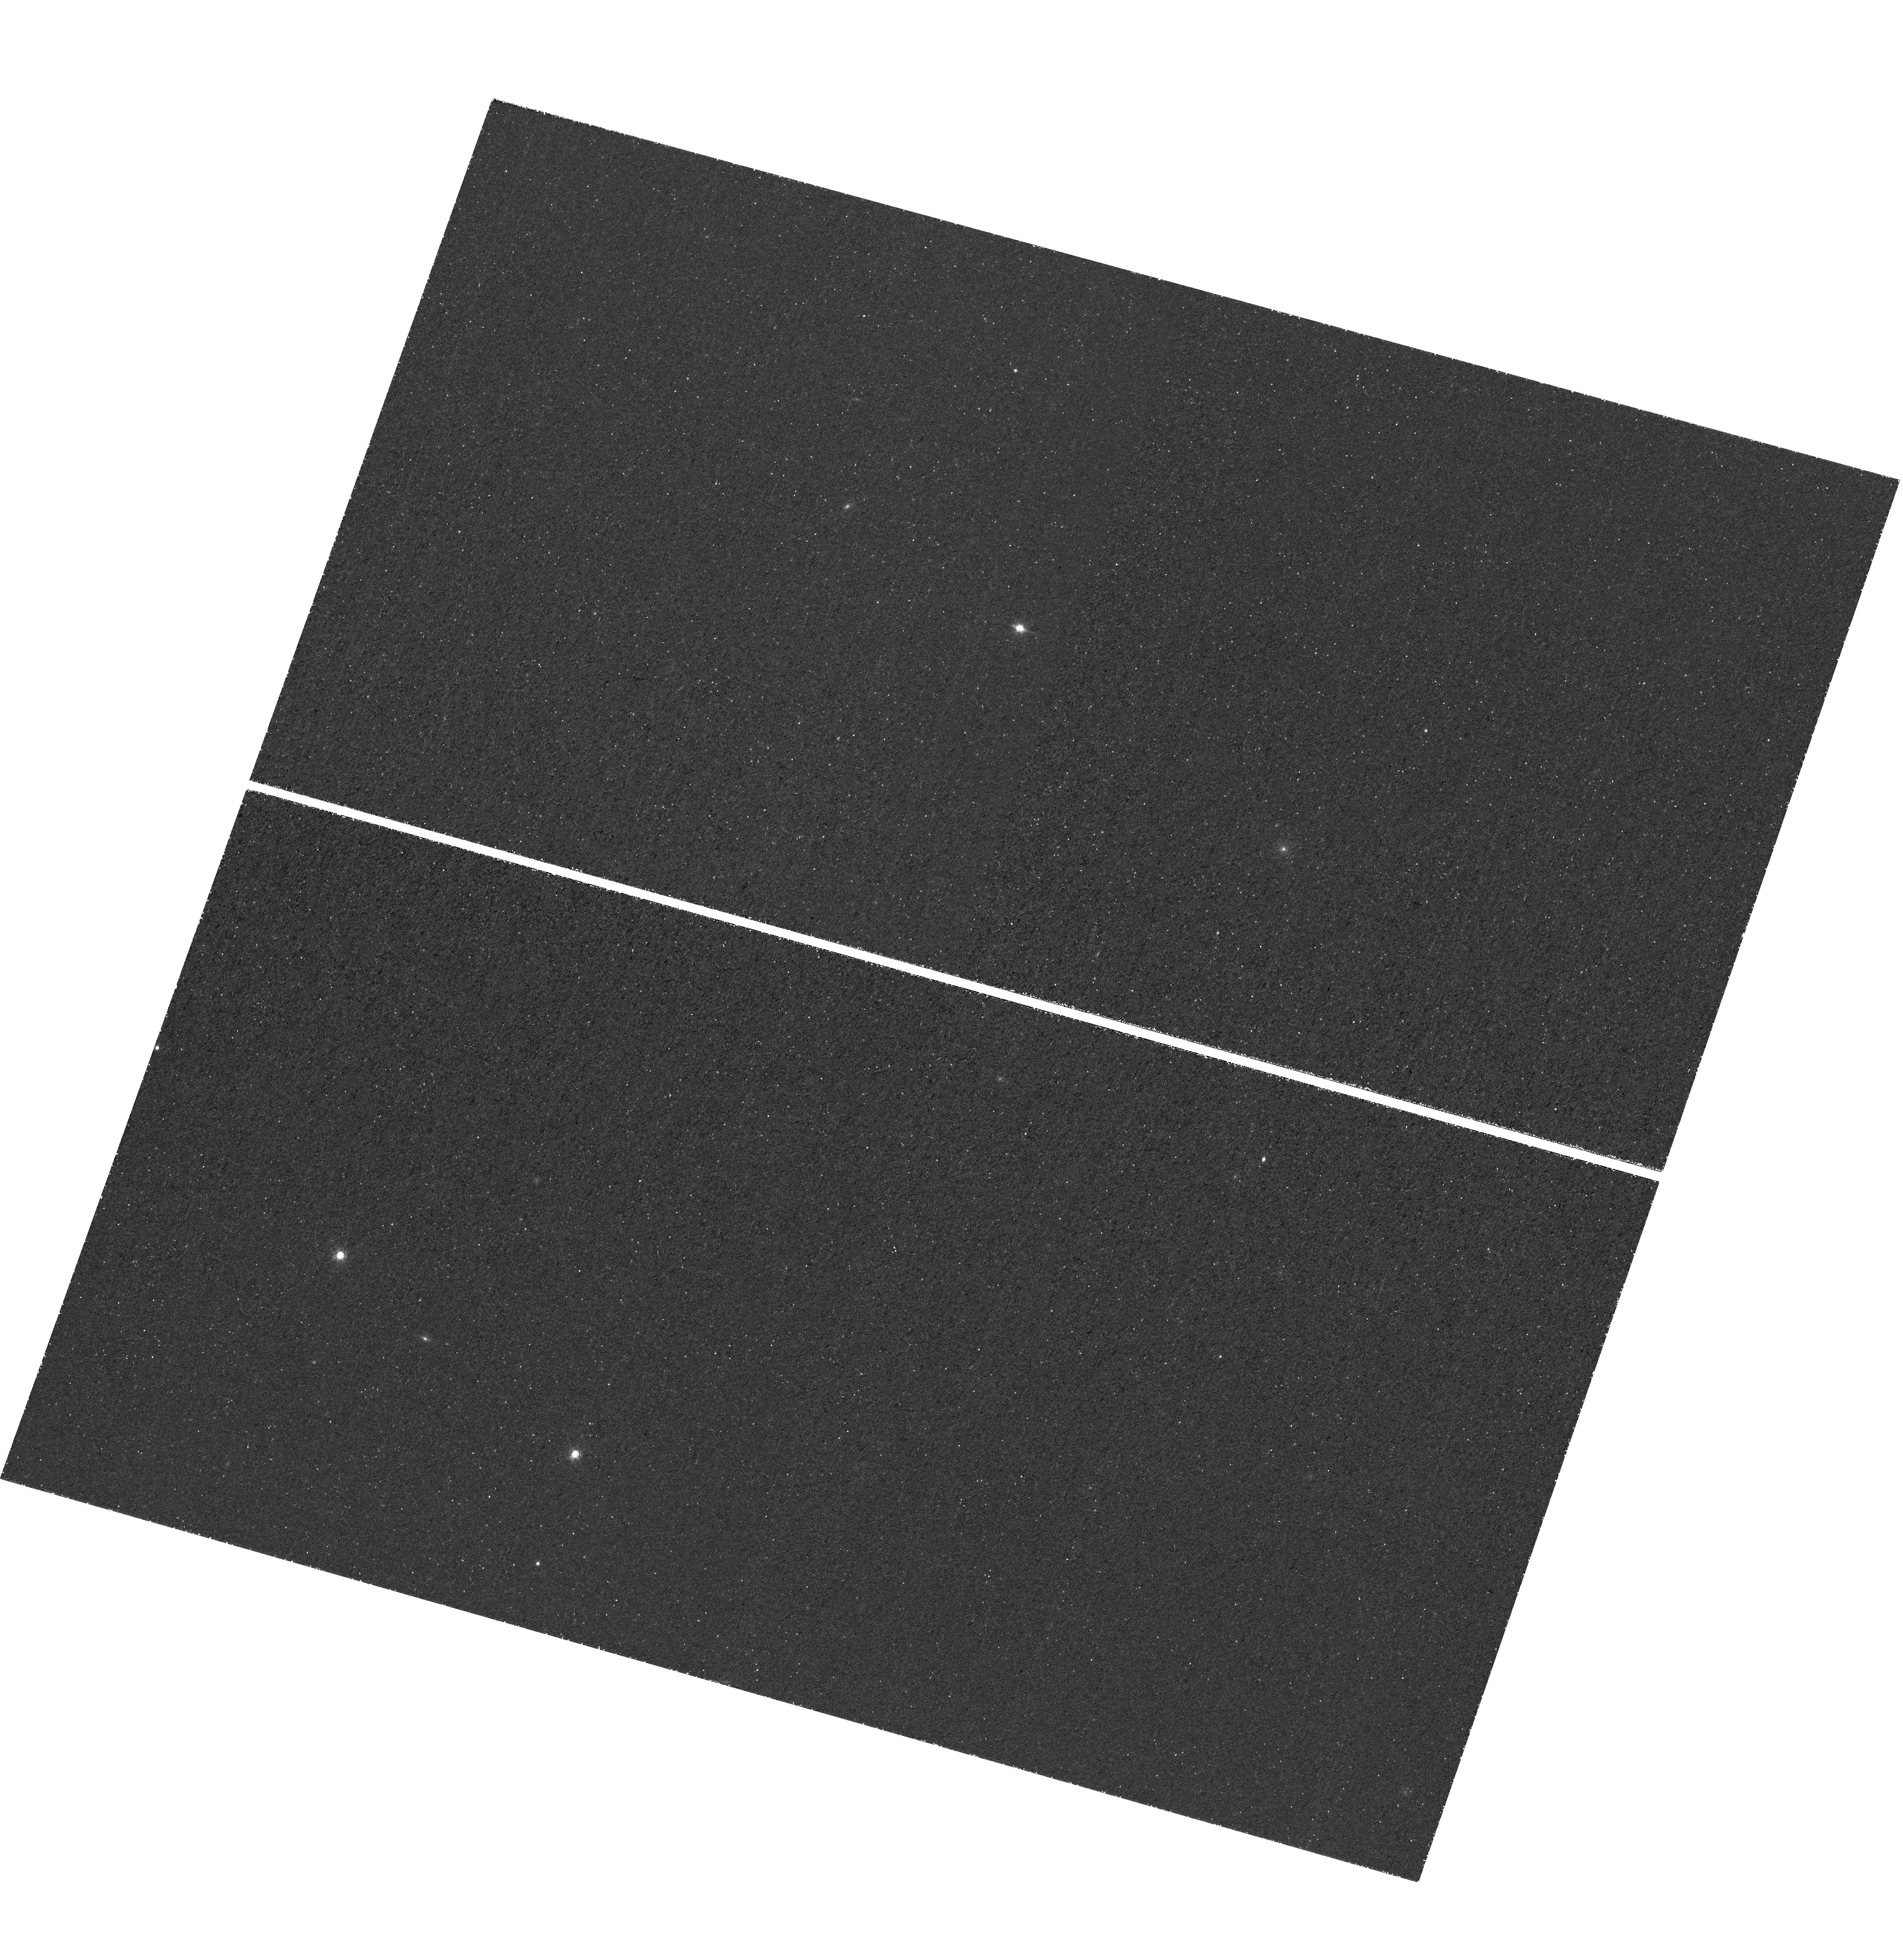
Target: J0923P0753. Instrument: WFC3/UVIS. Filter: FQ889N. Exposure: 2.3 h. Observation ID: hst_16665_67_wfc3_uvis_fq937n_ienx67

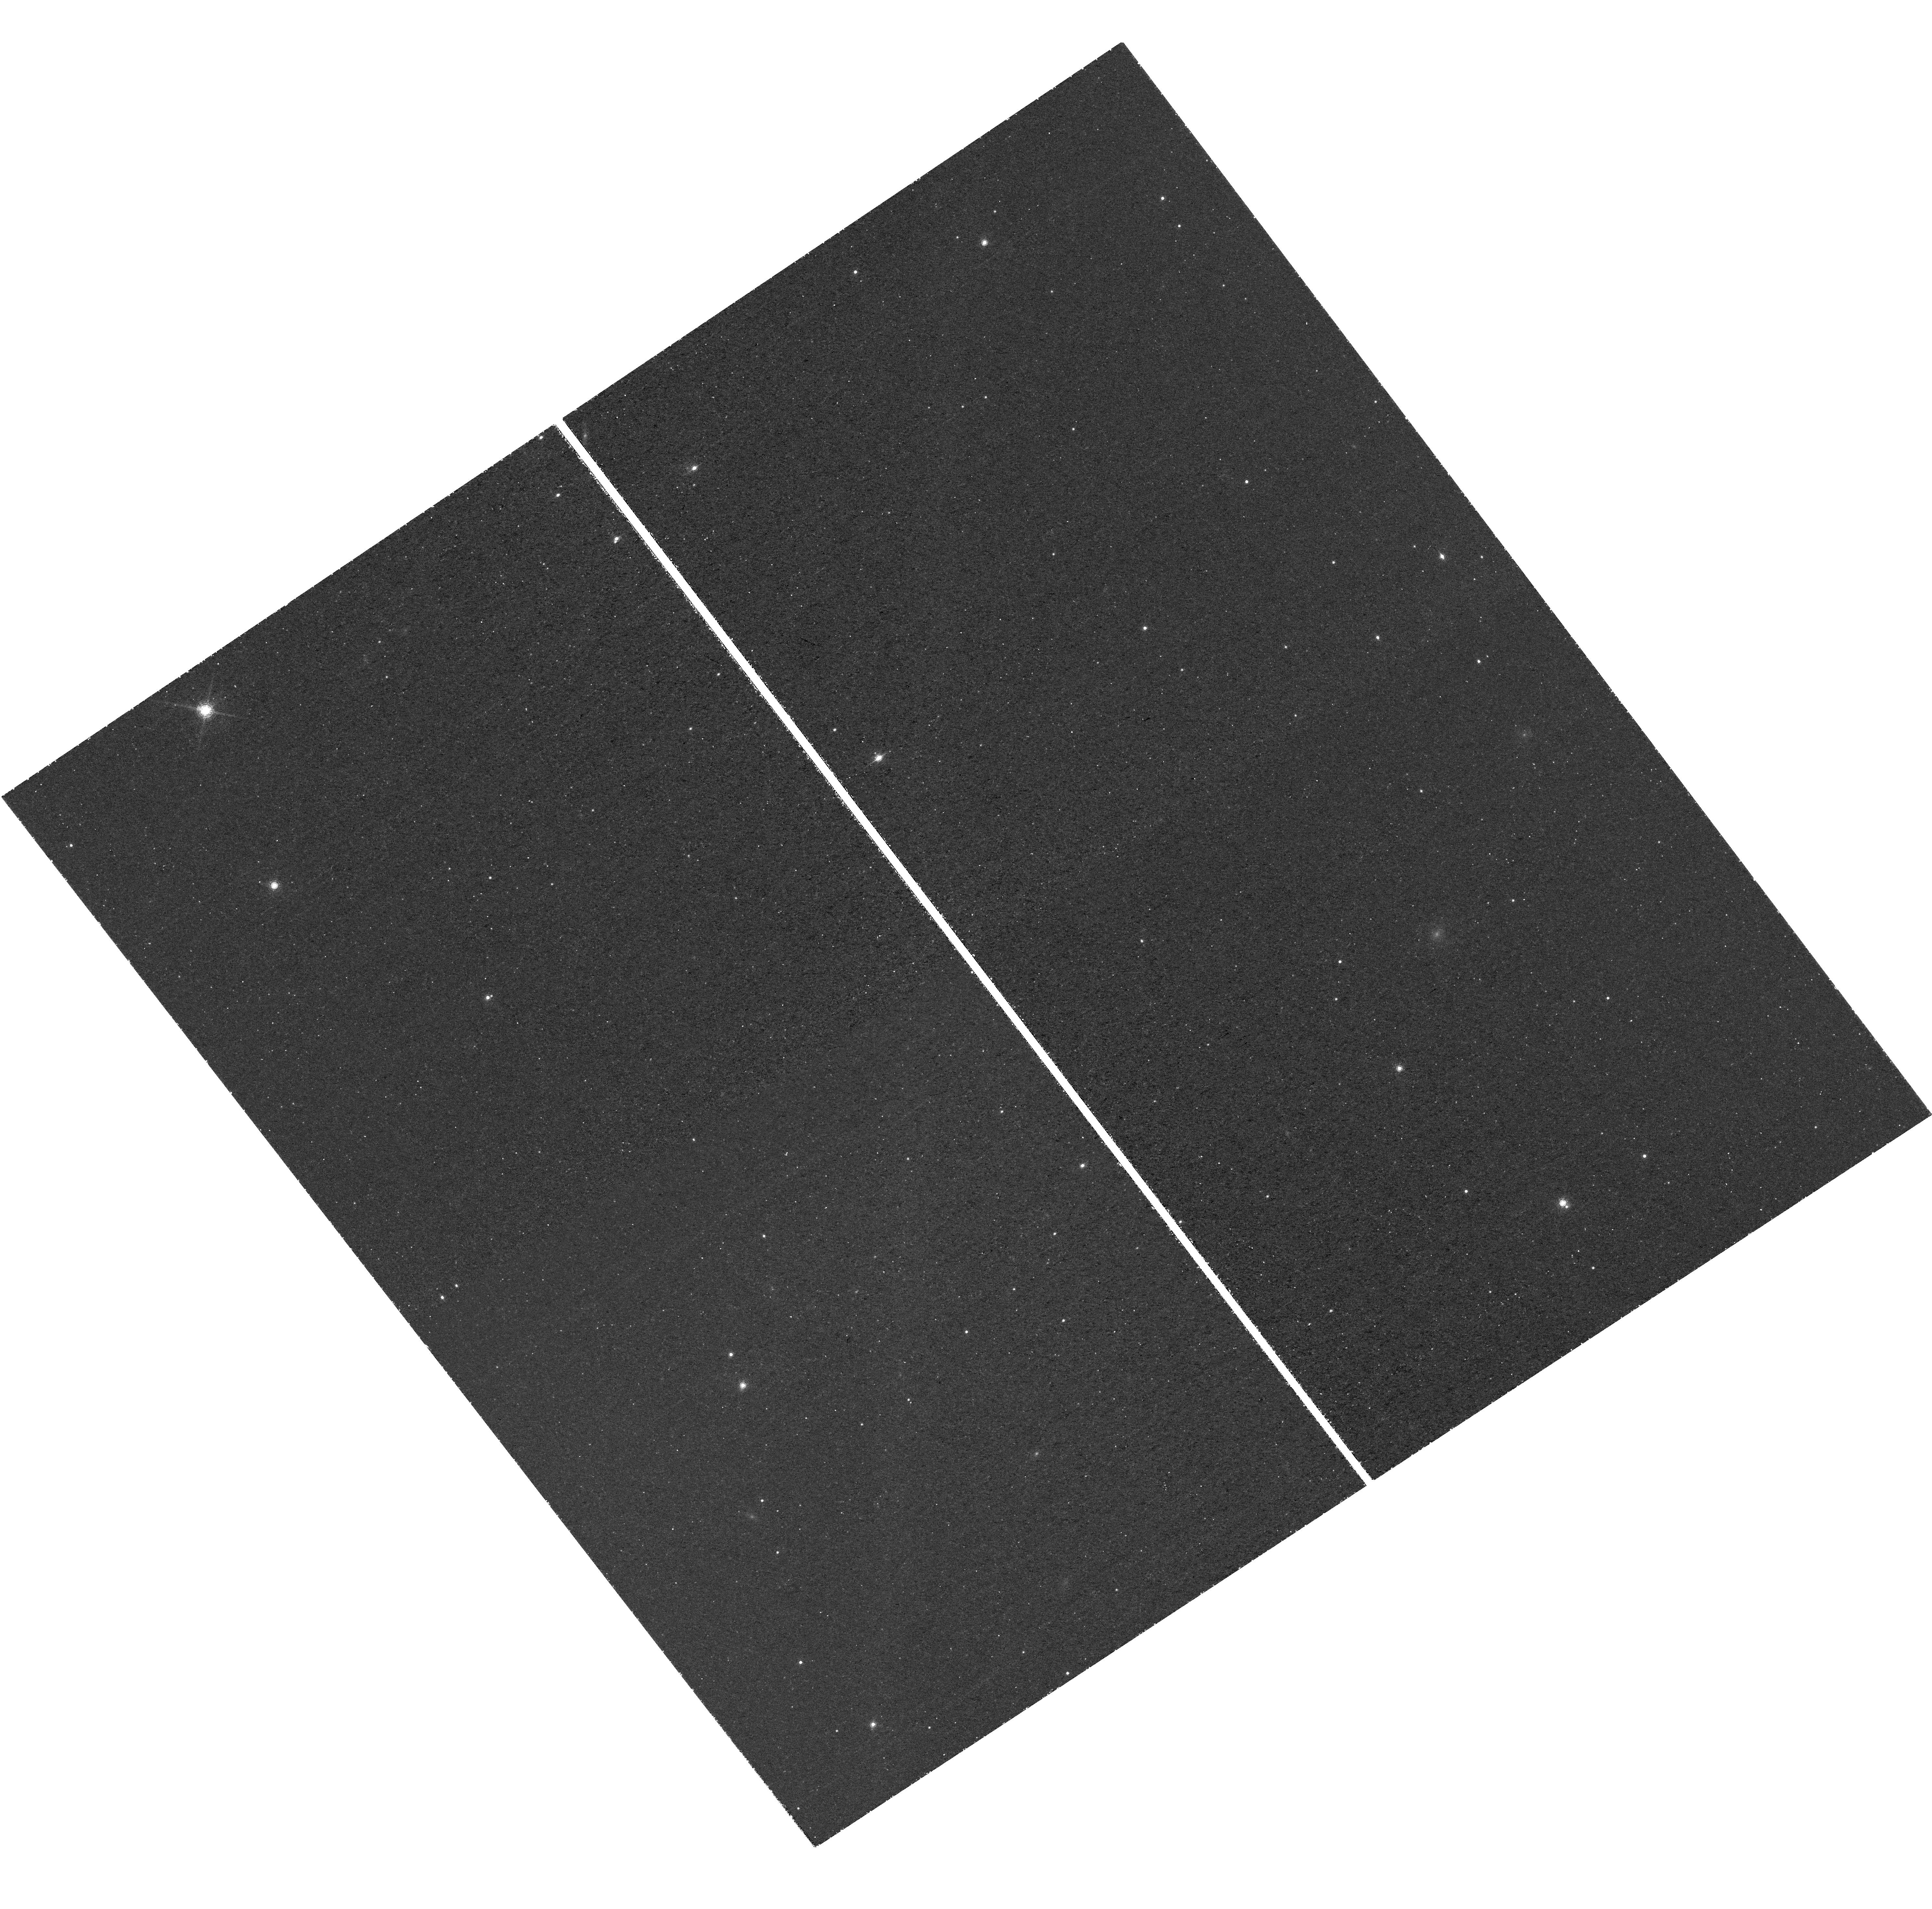
Target: J2002M3013. Instrument: WFC3/UVIS. Filter: FQ889N. Exposure: 2.3 h. Observation ID: hst_16665_23_wfc3_uvis_fq937n_ienx23

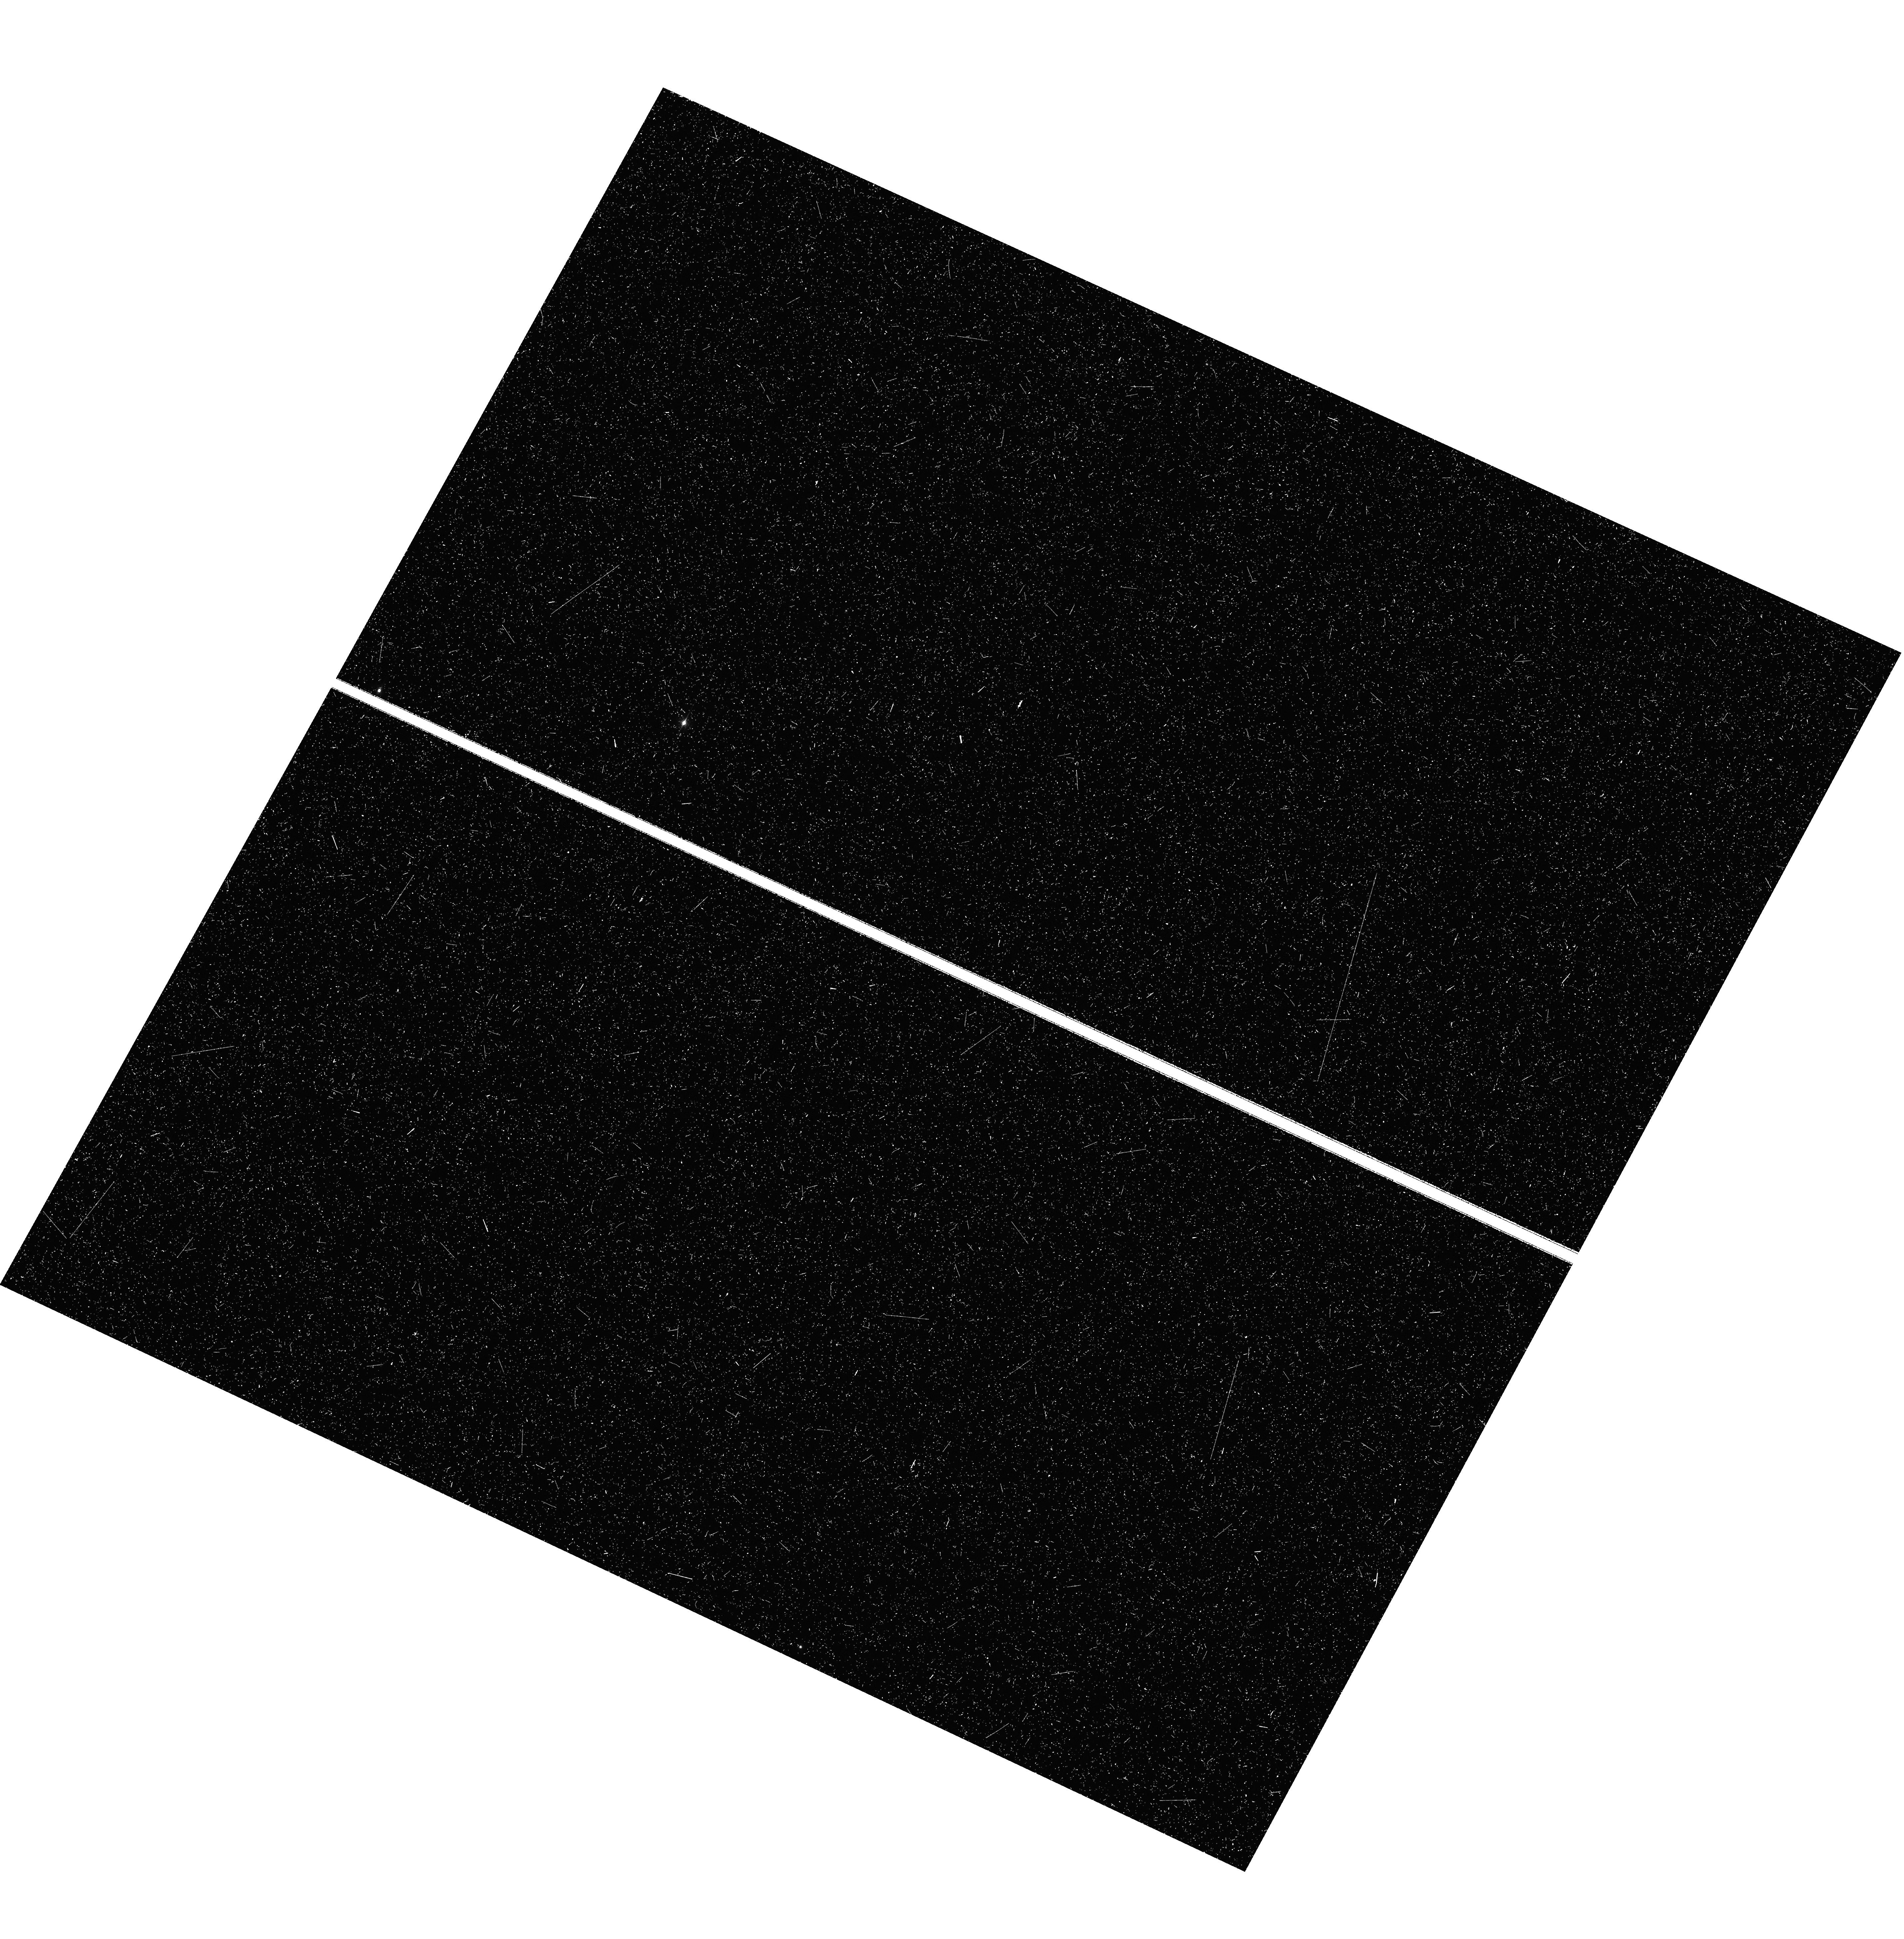
Target: J0910P1656. Instrument: WFC3/UVIS. Filter: FQ889N. Exposure: 46 min. Observation ID: hst_16665_63_wfc3_uvis_fq937n_ienx63

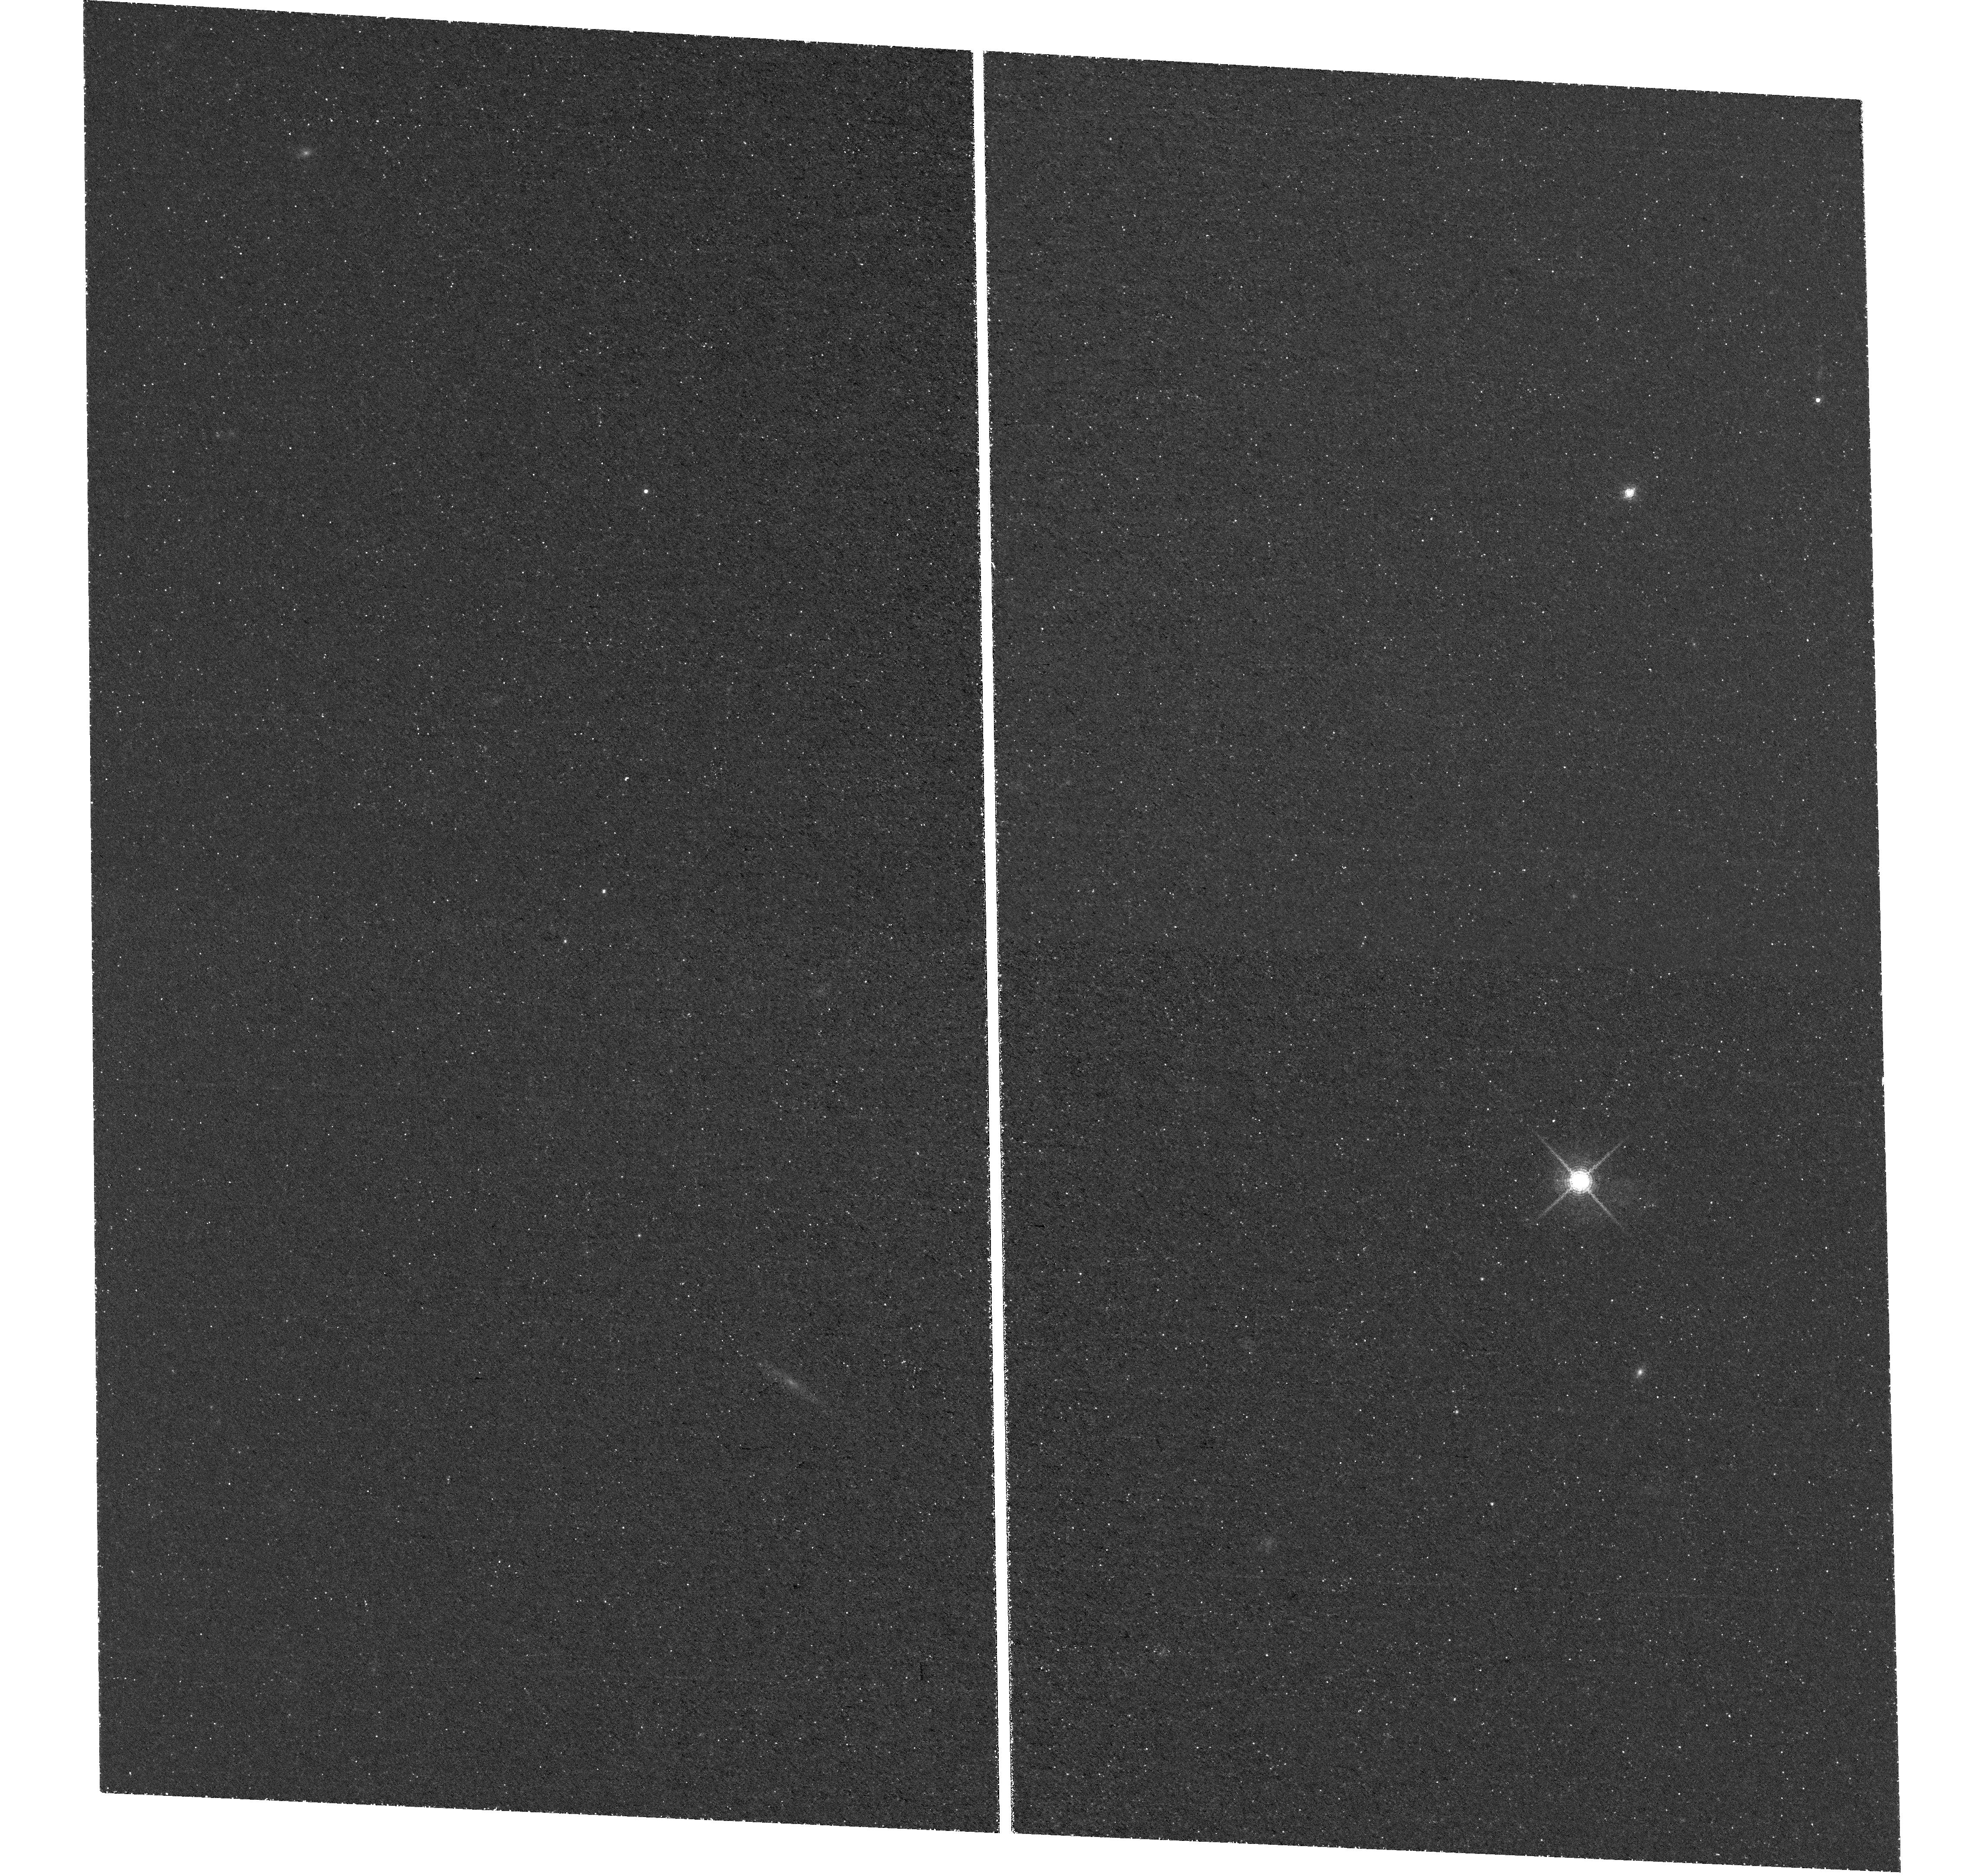
Target: J0229M0808. Instrument: WFC3/UVIS. Filter: FQ889N. Exposure: 2.3 h. Observation ID: hst_16665_02_wfc3_uvis_fq937n_ienx02

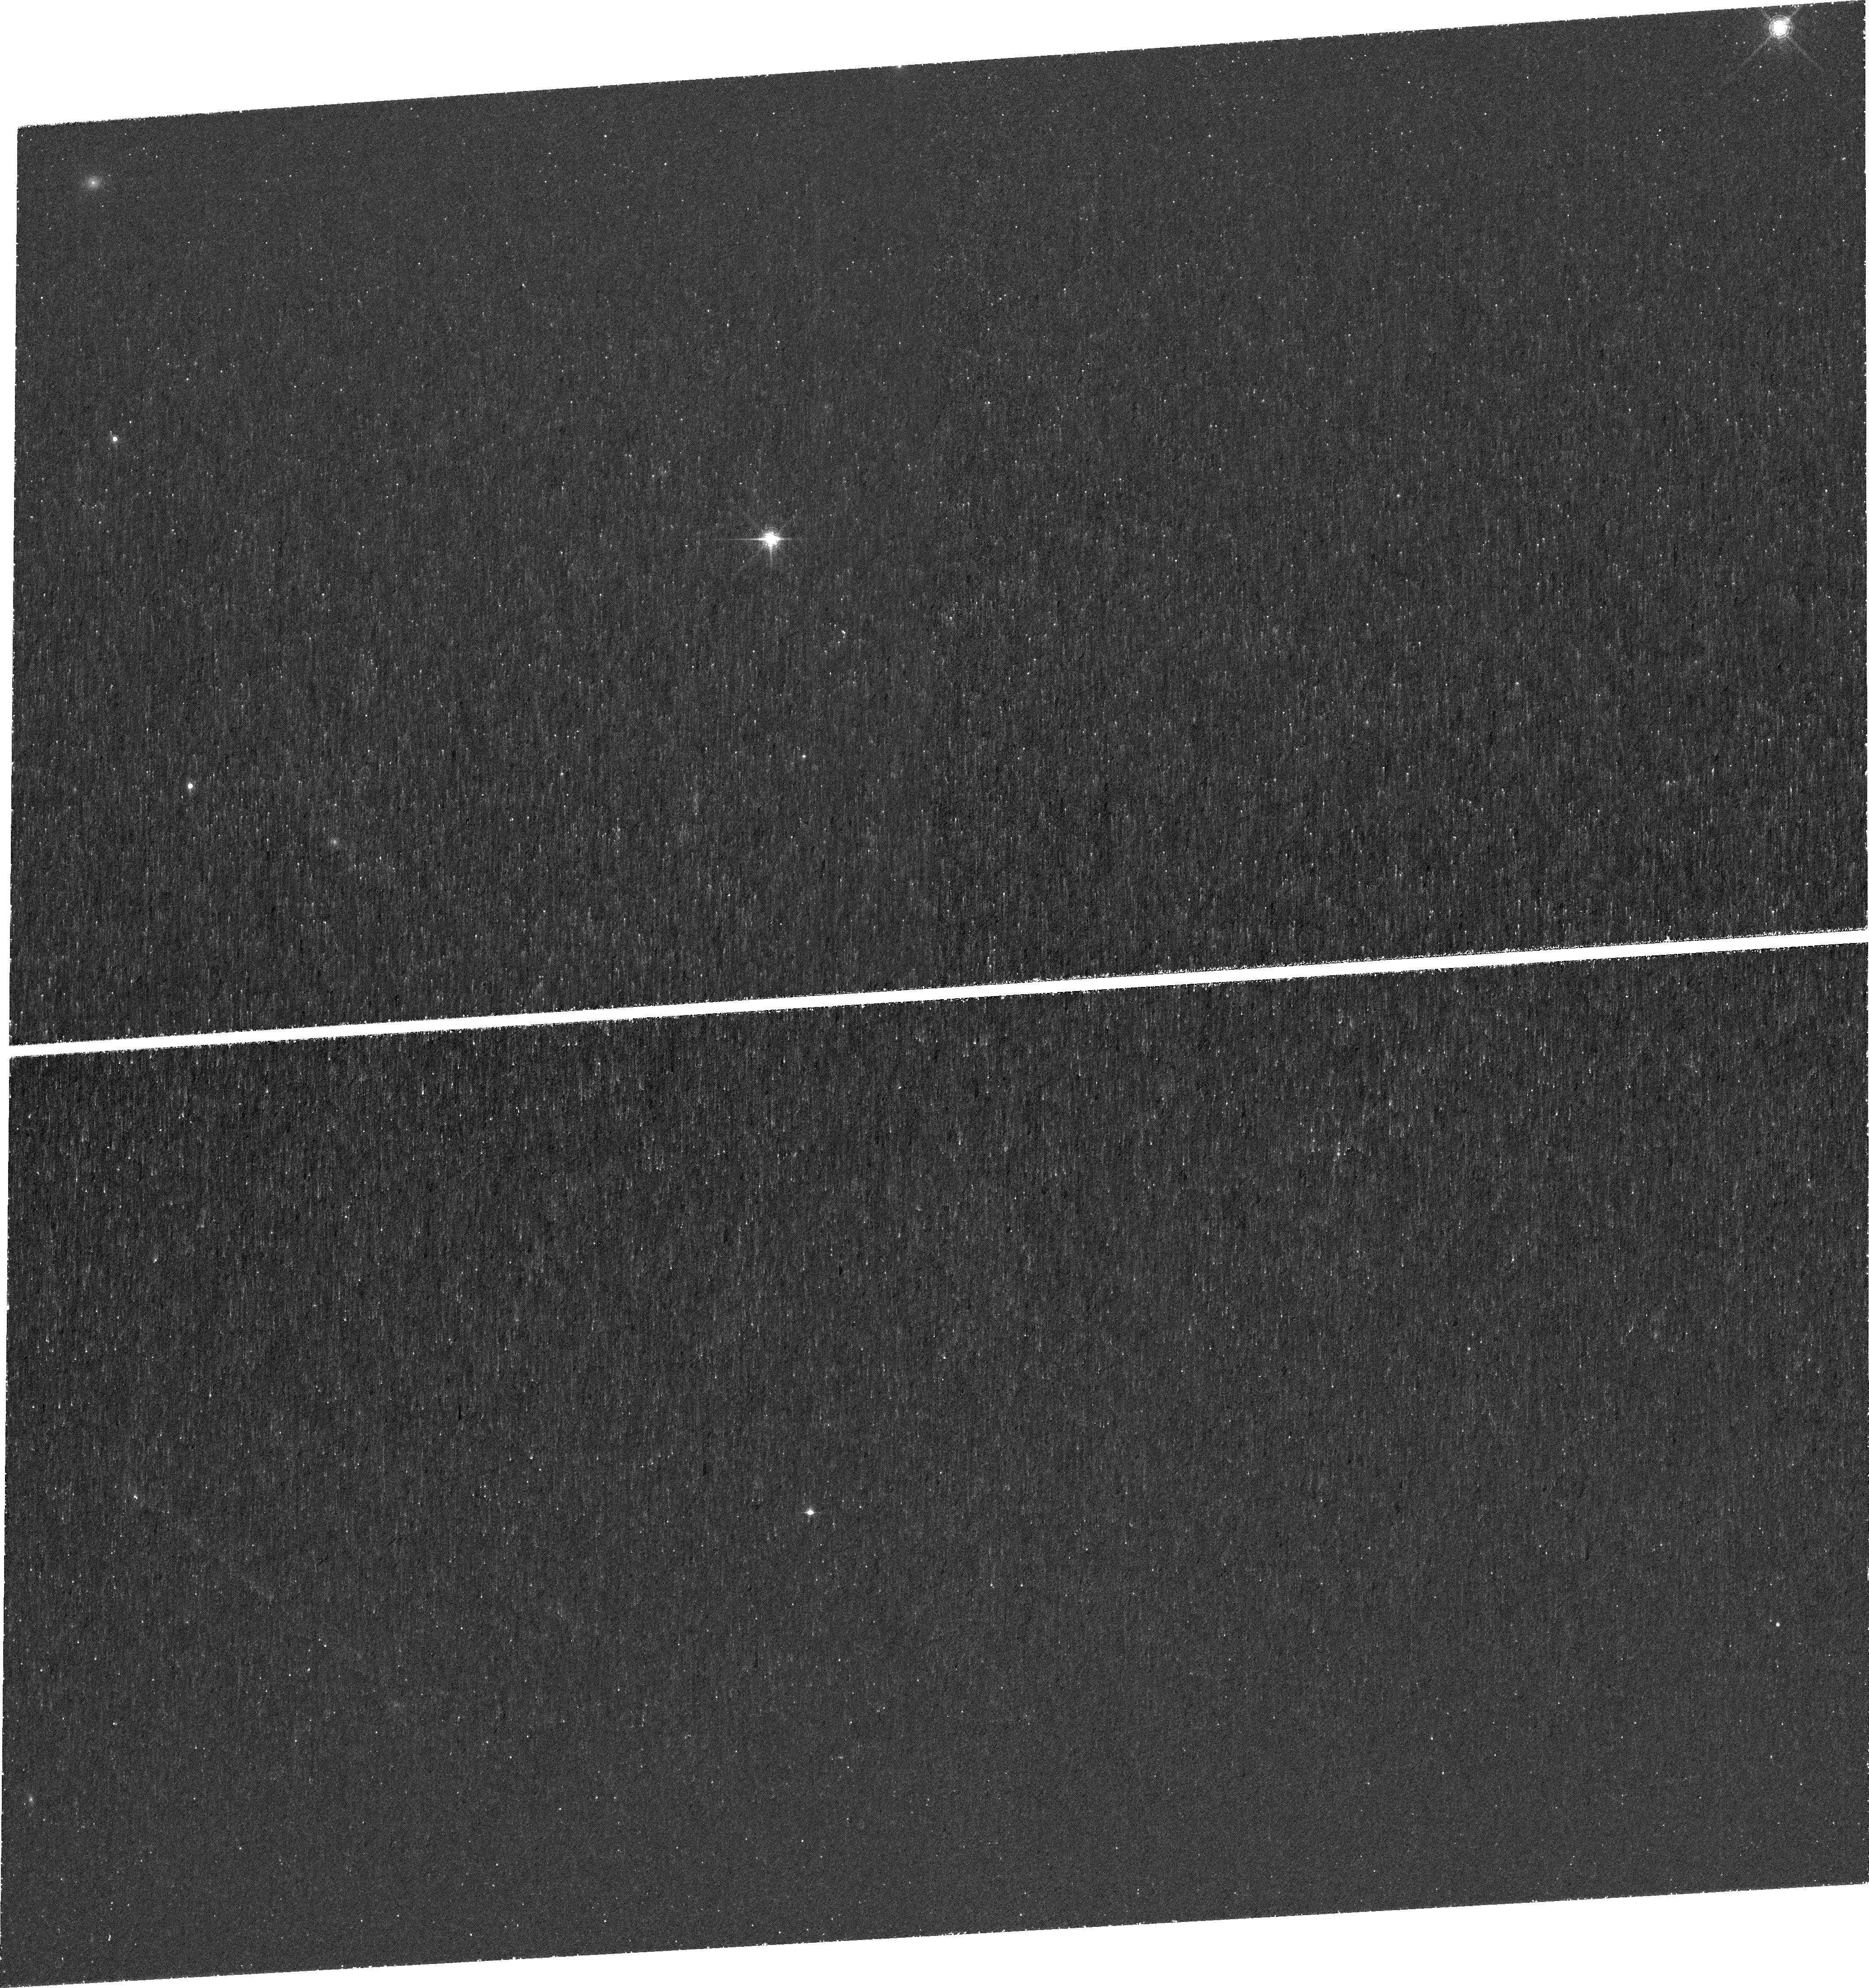
Target: J0430M1445. Instrument: WFC3/UVIS. Filter: FQ937N. Exposure: 2.3 h. Observation ID: ienx09010

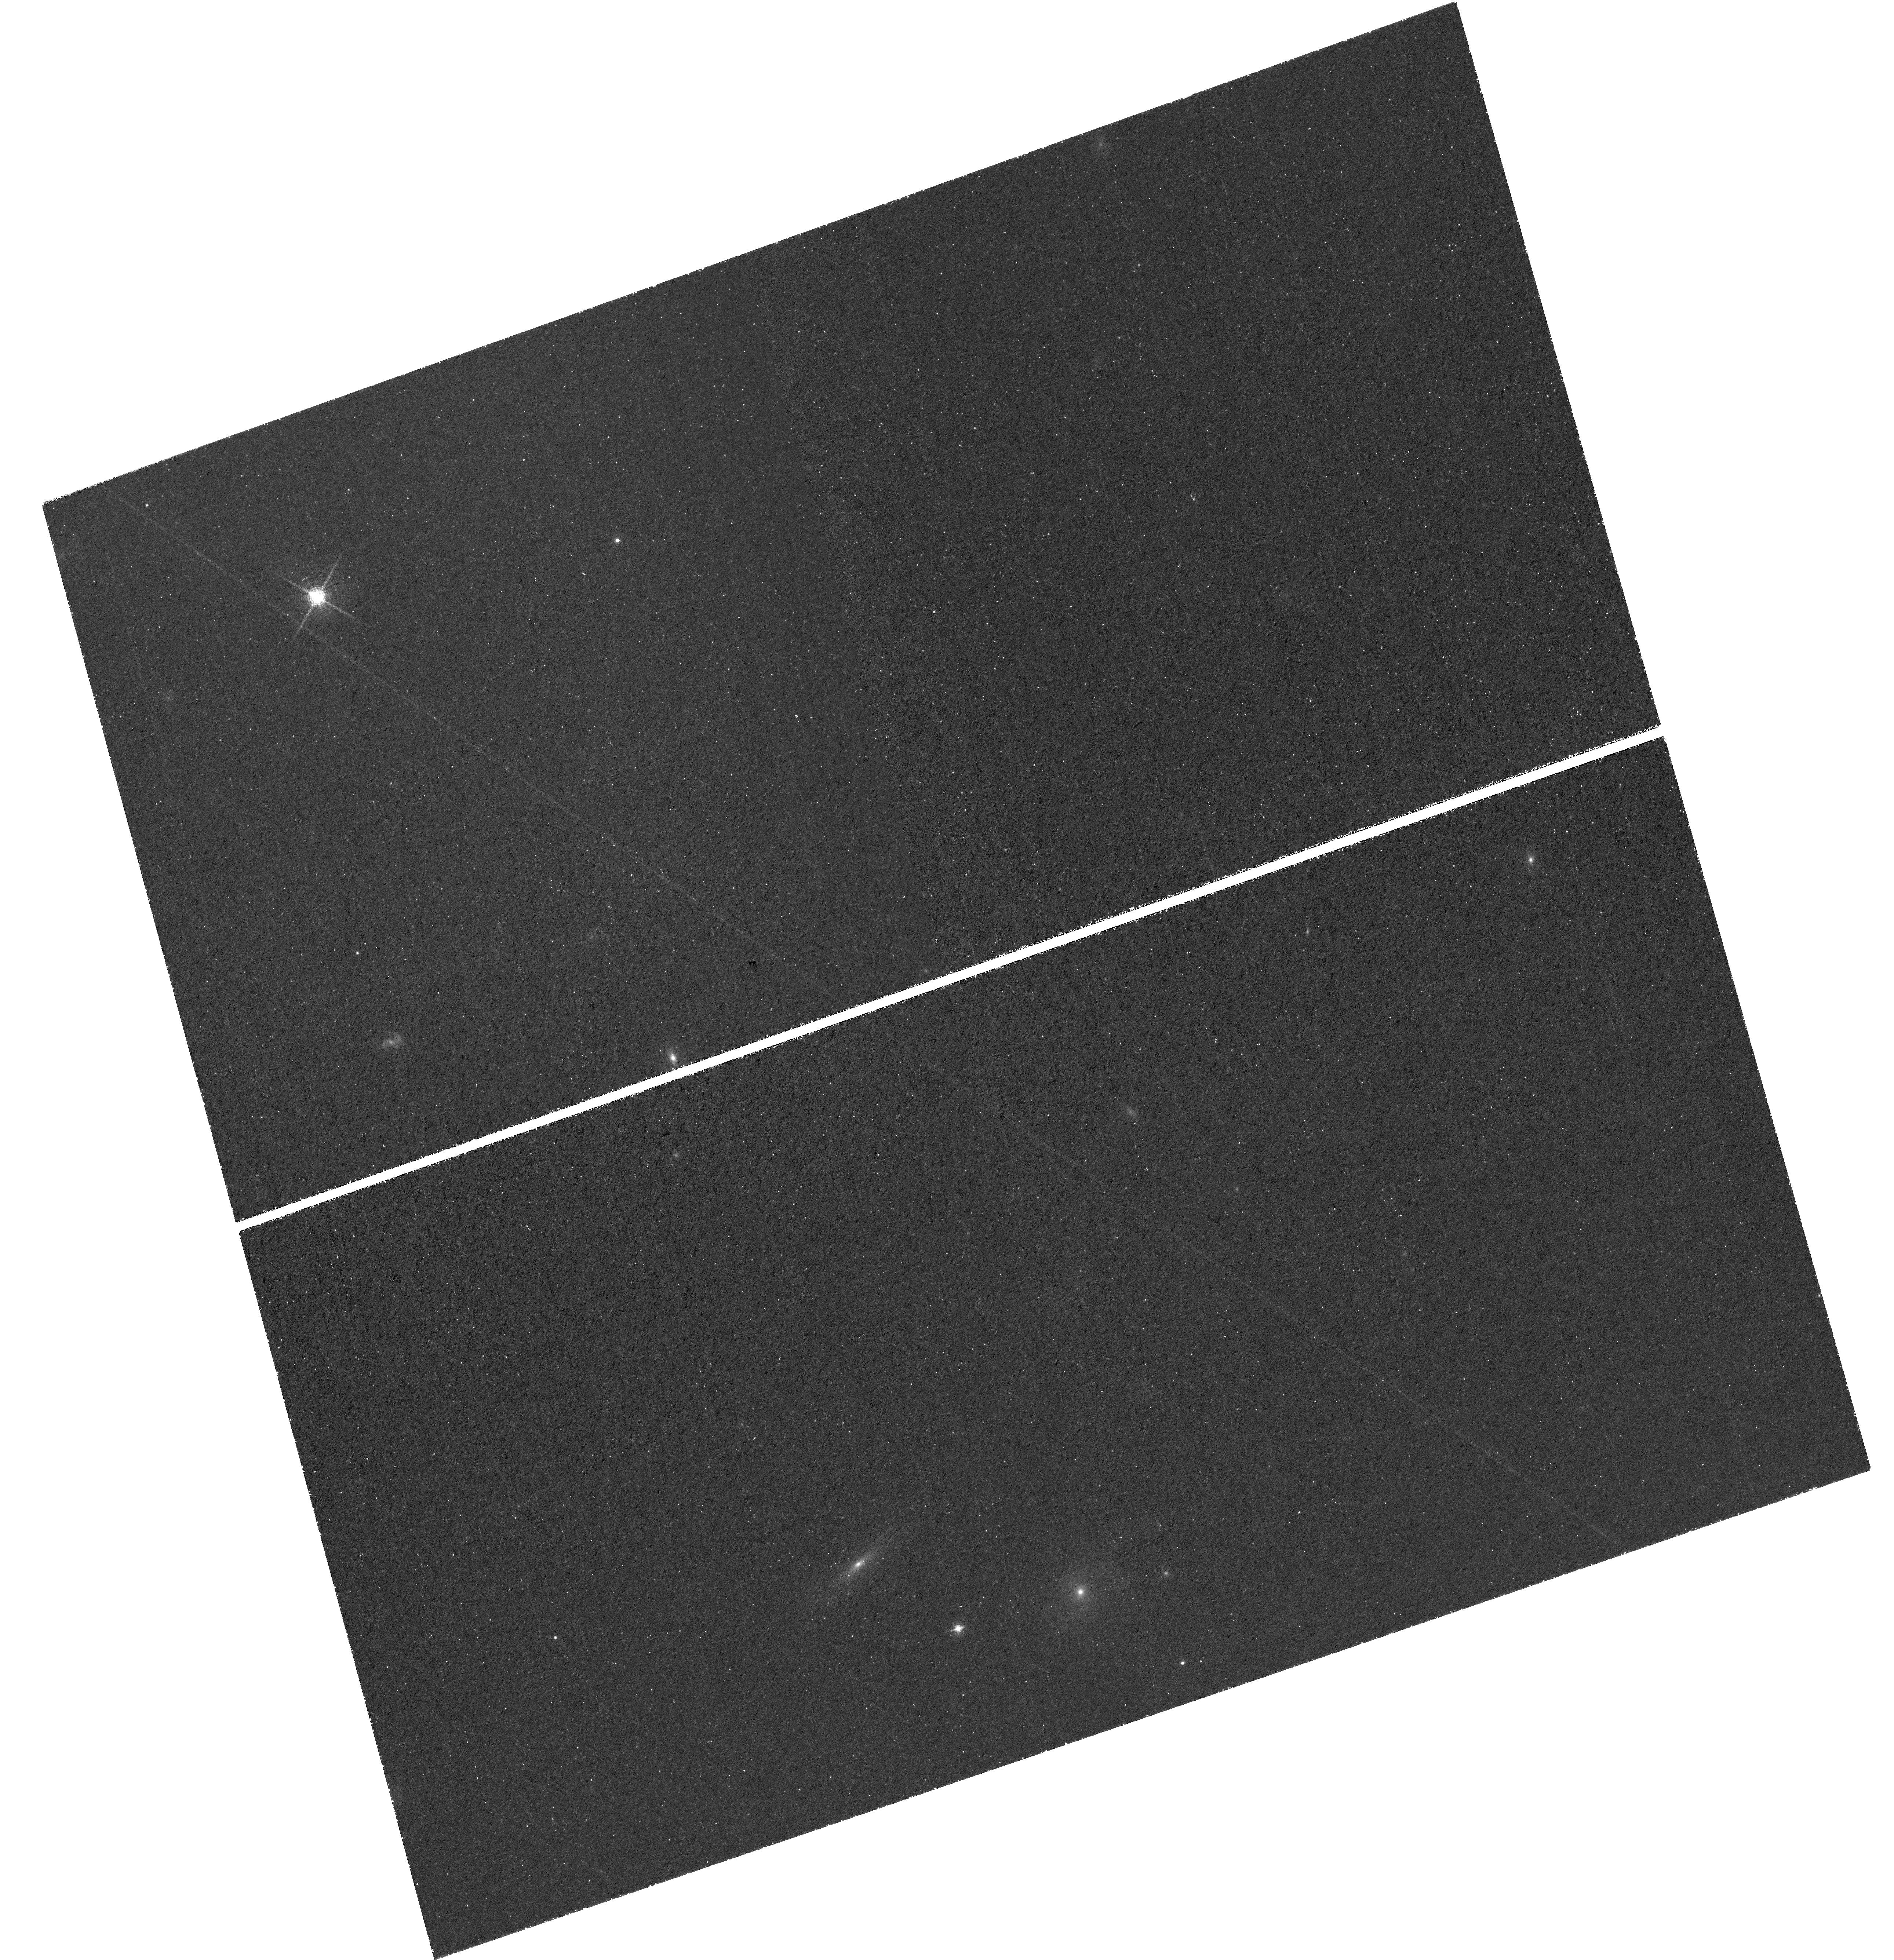
Target: J0244M5008. Instrument: WFC3/UVIS. Filter: FQ889N. Exposure: 2.4 h. Observation ID: hst_16665_07_wfc3_uvis_fq937n_ienx07

The HST/JWST Quasar Legacy Survey: Probing the Primordial Environment of Quasars and the Topology of Cosmic Reionzation (PI: Wang, Feige)

We propose to obtain deep WFC3/UVIS FQ937N narrow band imaging of a sample of six quasars at z~6.7 with extant high resolution ALMA sub-mm observations and deep optical-to-infrared spectra. These quasar fields will also be observed with deep JWST/NIRCam imaging in rest-frame UV (F115W and F200W) and optical (F356W) as well as slitless spectroscopy at 3-4 um to detect the Hbeta+[OIII] lines of galaxies in the quasar fields. The proposed HST observations will detect the Lyman alpha emission in z~6.7 galaxies, and together with the JWST observations and deep optical dropout band imaging, will enable us to measure the distribution and the clustering of Lyman alpha emitters (LAEs) in the quasar vicinity and thus measure the dark matter halo mass of these earliest supermassive black holes (SMBHs). Compared with the distribution and clustering of more massive Hbeta+[OIII] emitters in quasar vicinity, we will gain insights on how the strong quasar UV radiation affects the formation of galaxies at different masses. The HST narrow band observations will detect close companion galaxies and the extended Lyman alpha halos around the quasars to pinpoint whether the fast black hole growth are triggered by galaxy merger or cold stream accretion. The combination of the HST narrow band observations and JWST observations will also provide unparalleled measurements of the Lyman alpha emitting galaxy fraction and the distribution of the Lyman alpha line equivalent width and luminosity in the highly ionized quasar vicinity and constrain the reionization topology by comparing with such measurements in blank fields without strong ionization radiation from quasar and/or overdensity of galaxies.